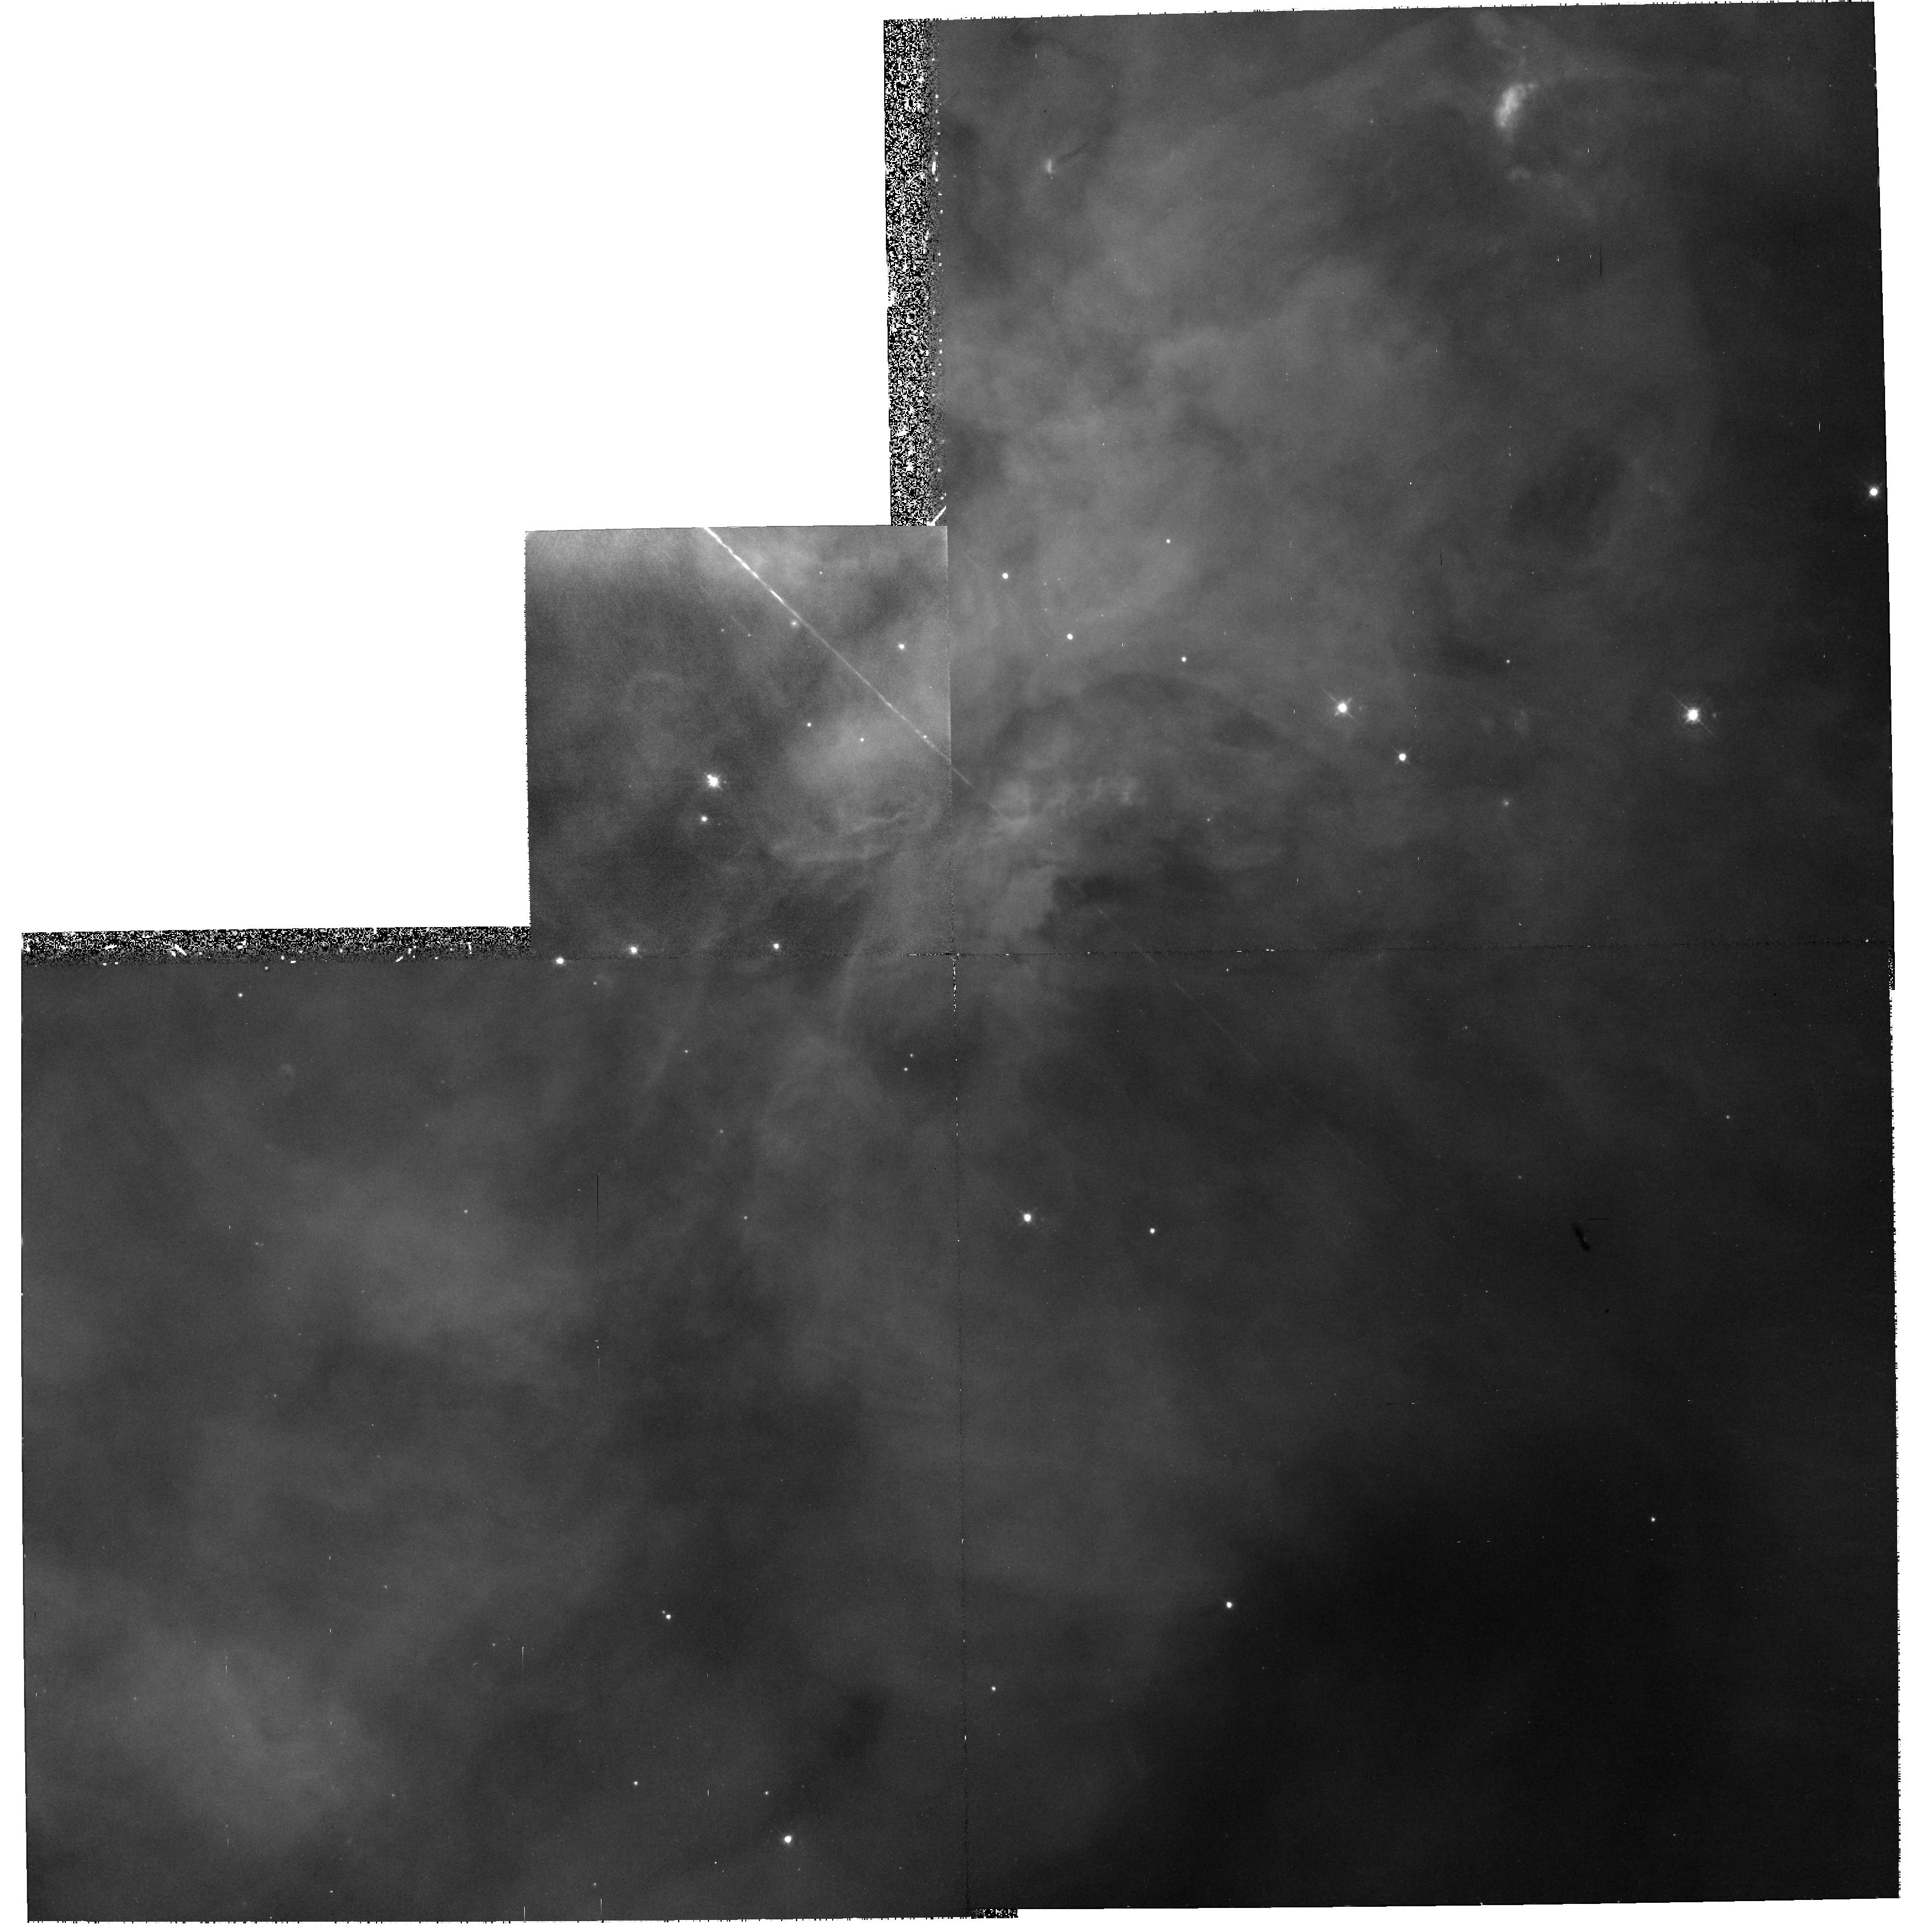
Target: NGC1976-S
Instrument: WFPC2/PC
Filter: F469N
Exposure: 1.2 h
Observation ID: hst_9141_03_wfpc2_pc_f469n_u6bs03

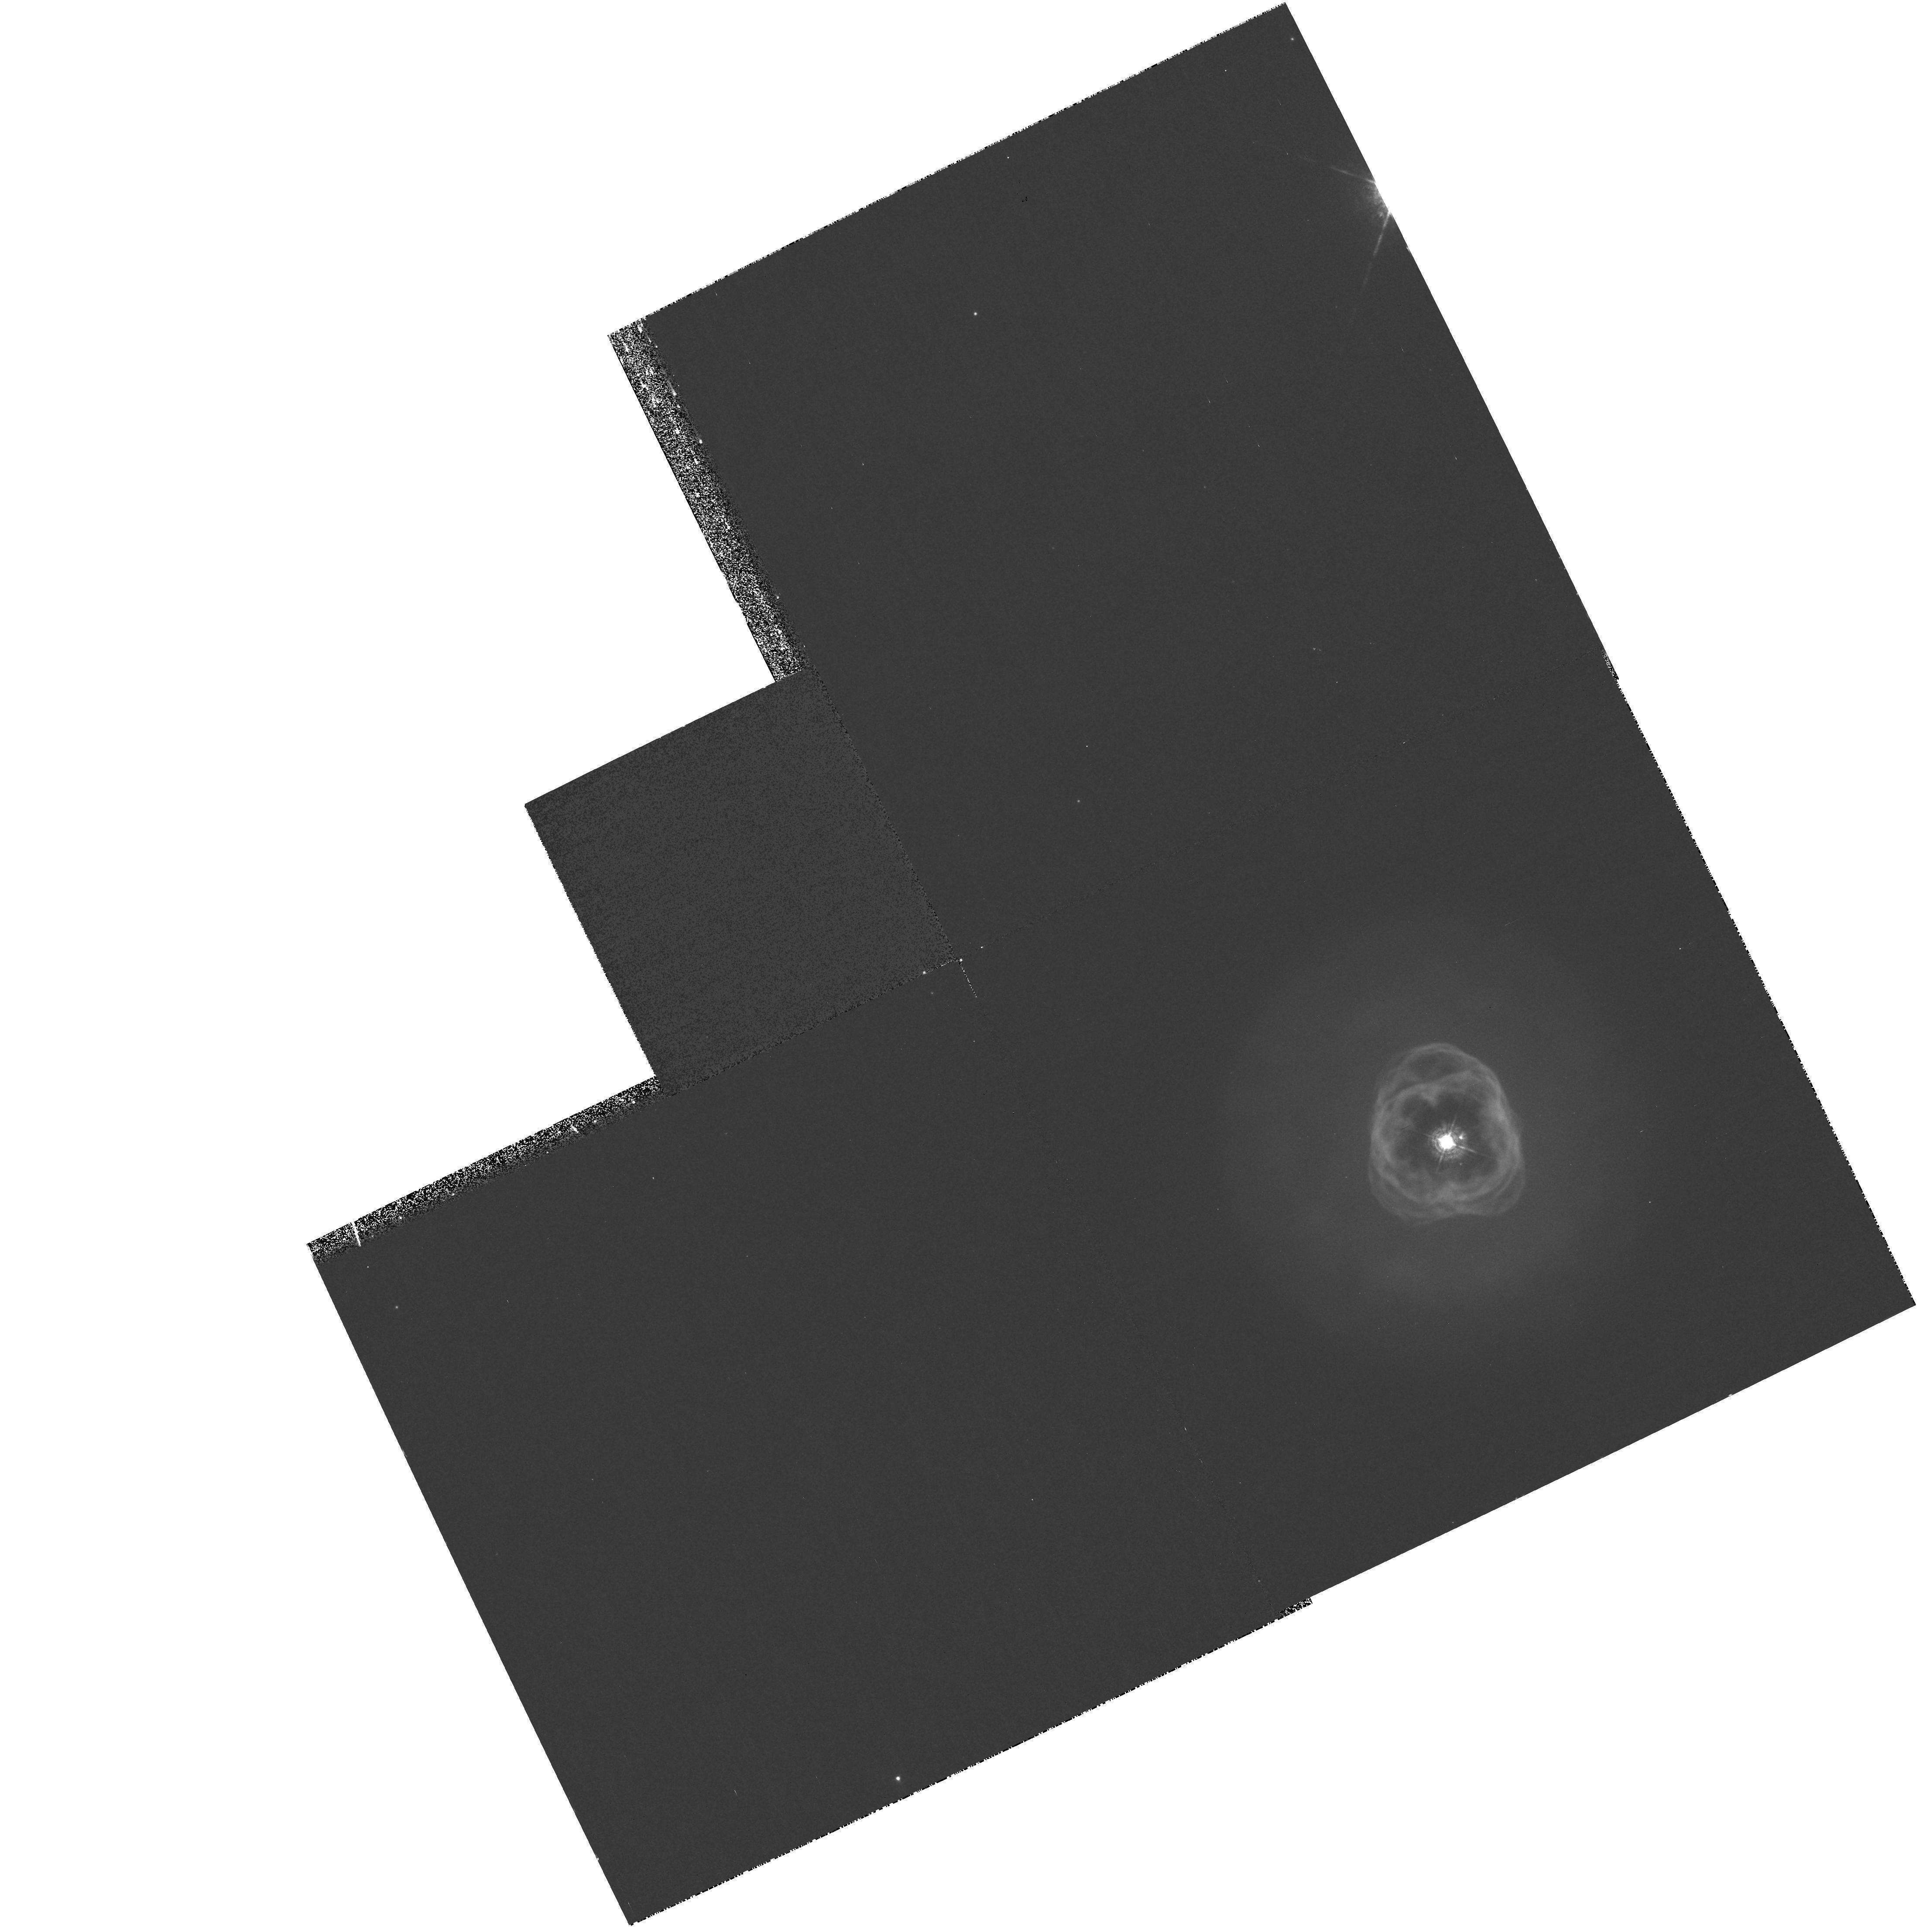
Target: NGC2392
Instrument: WFPC2/PC
Filter: F469N
Exposure: 33 min
Observation ID: hst_9141_04_wfpc2_pc_f469n_u6bs04

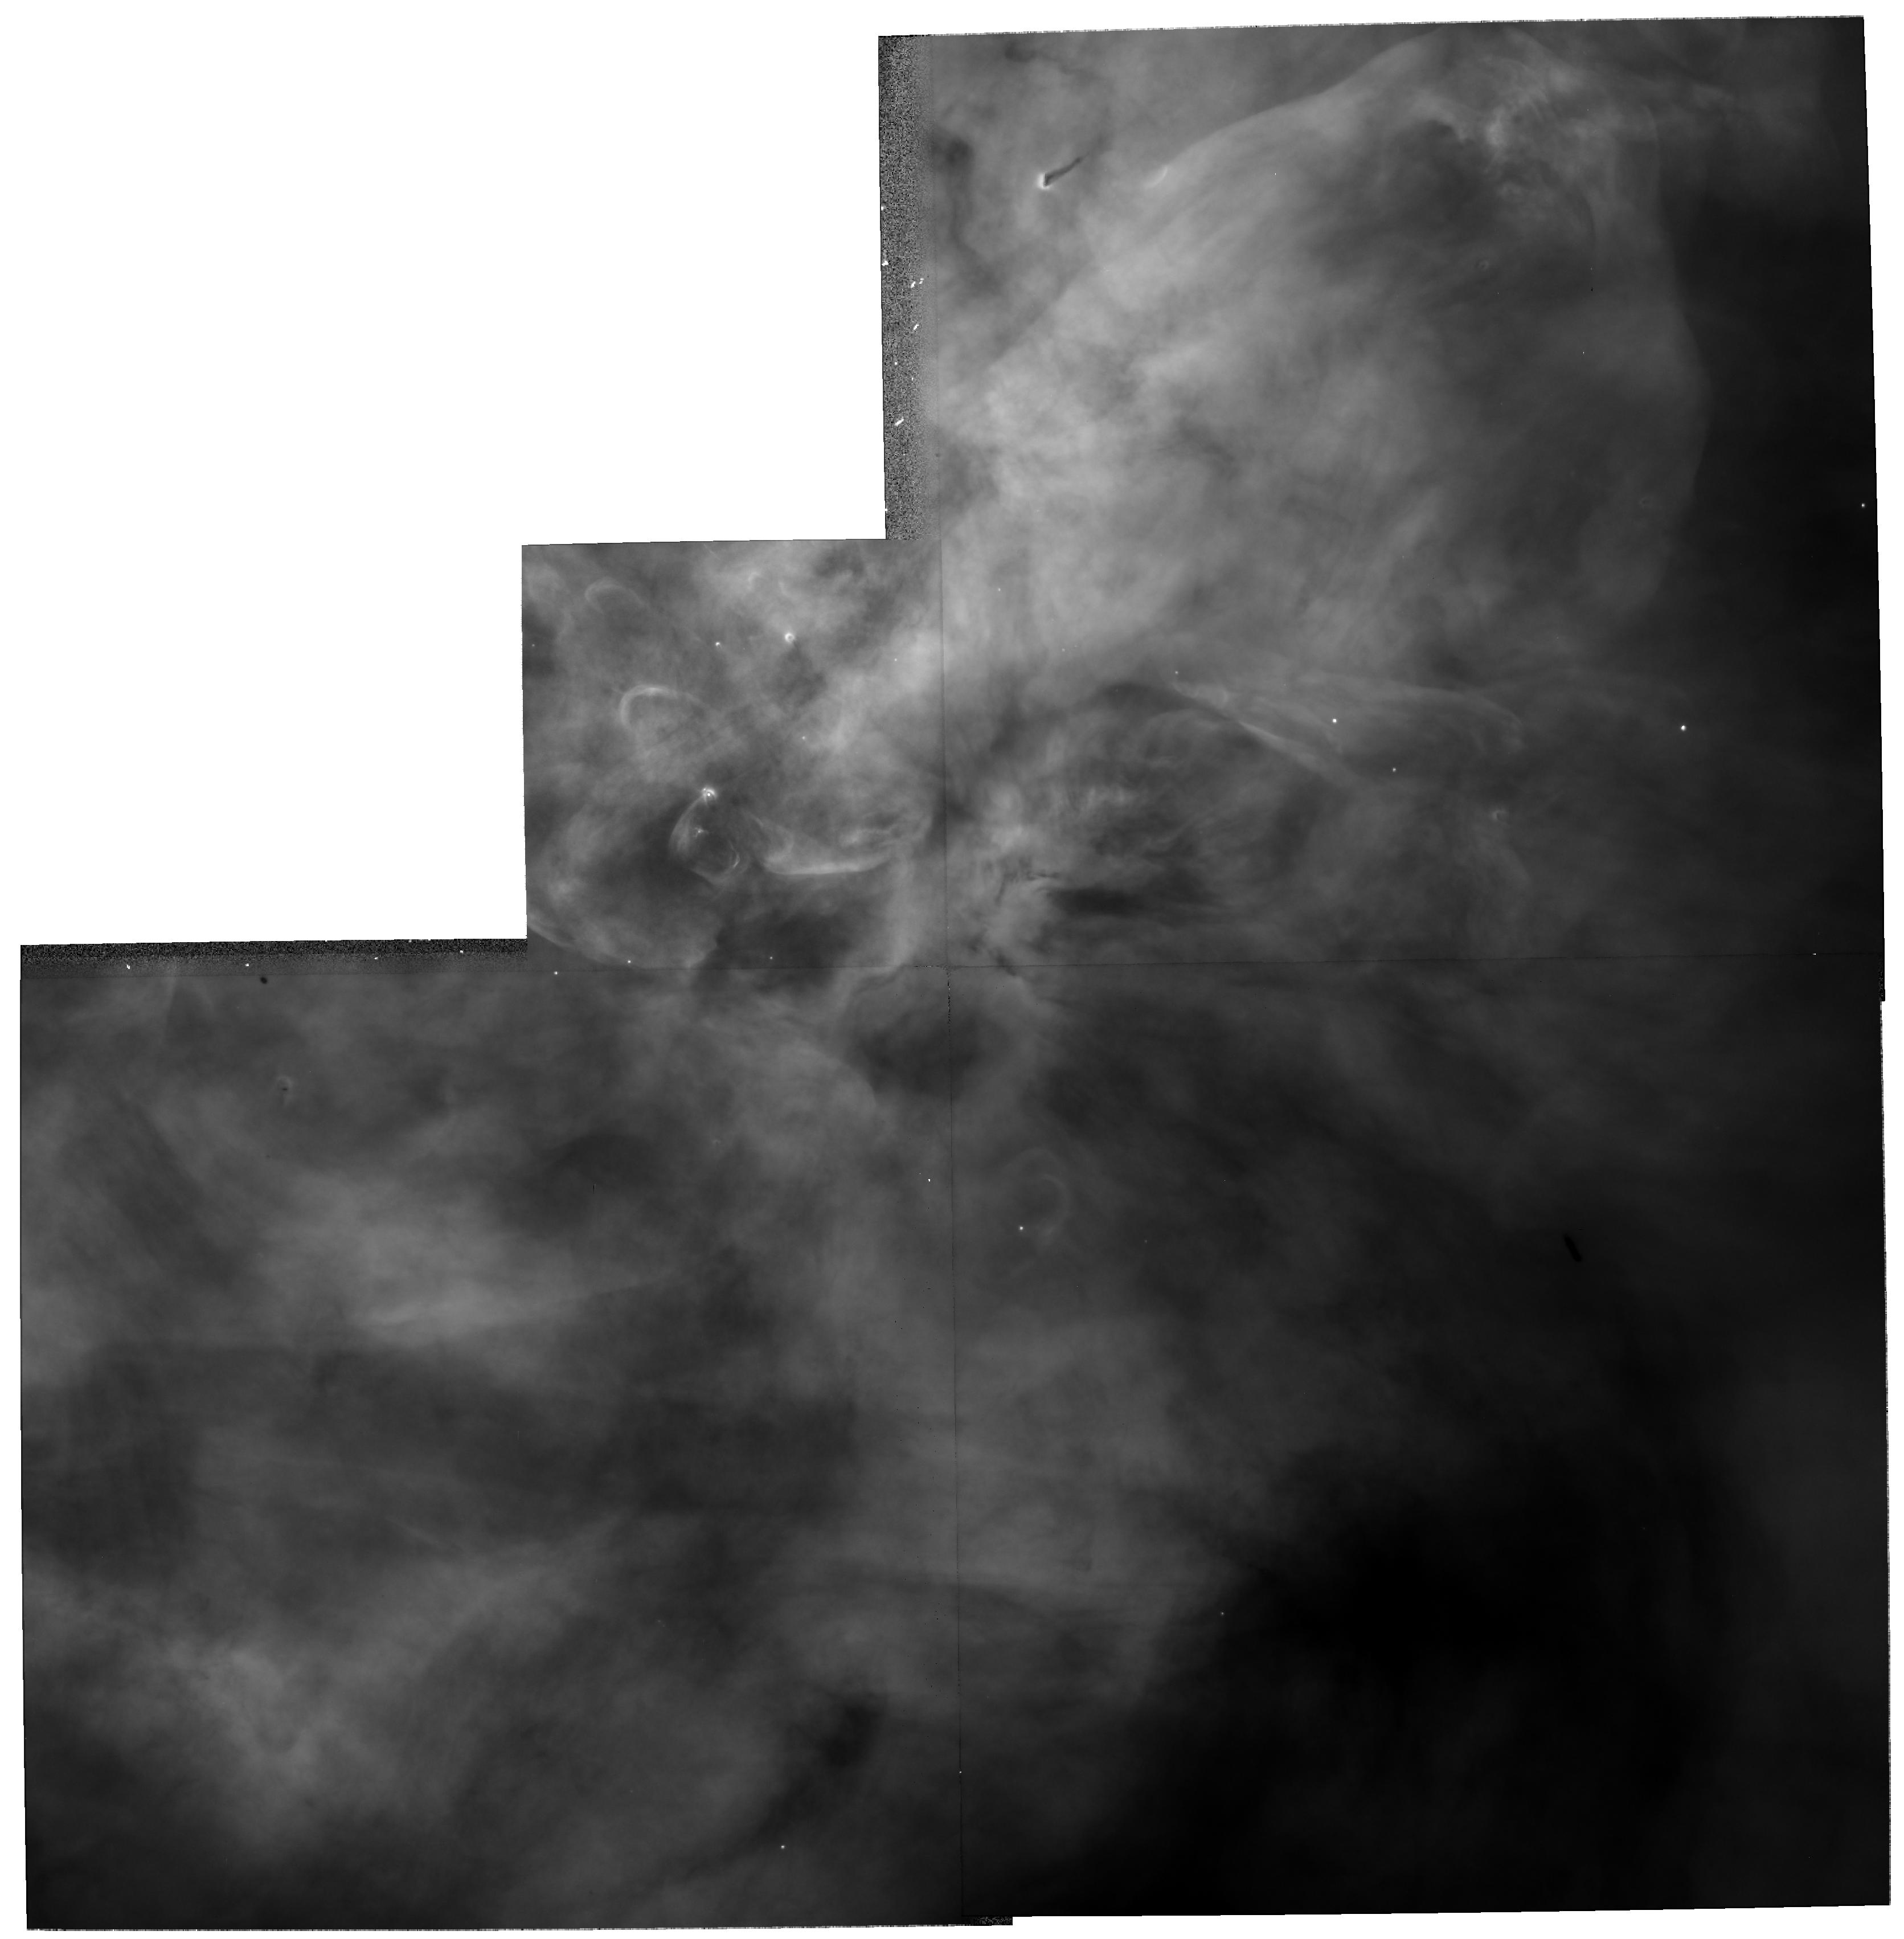
Target: NGC1976-S
Instrument: WFPC2/PC
Filter: F502N
Exposure: 8 min
Observation ID: hst_9141_01_wfpc2_pc_f502n_u6bs01

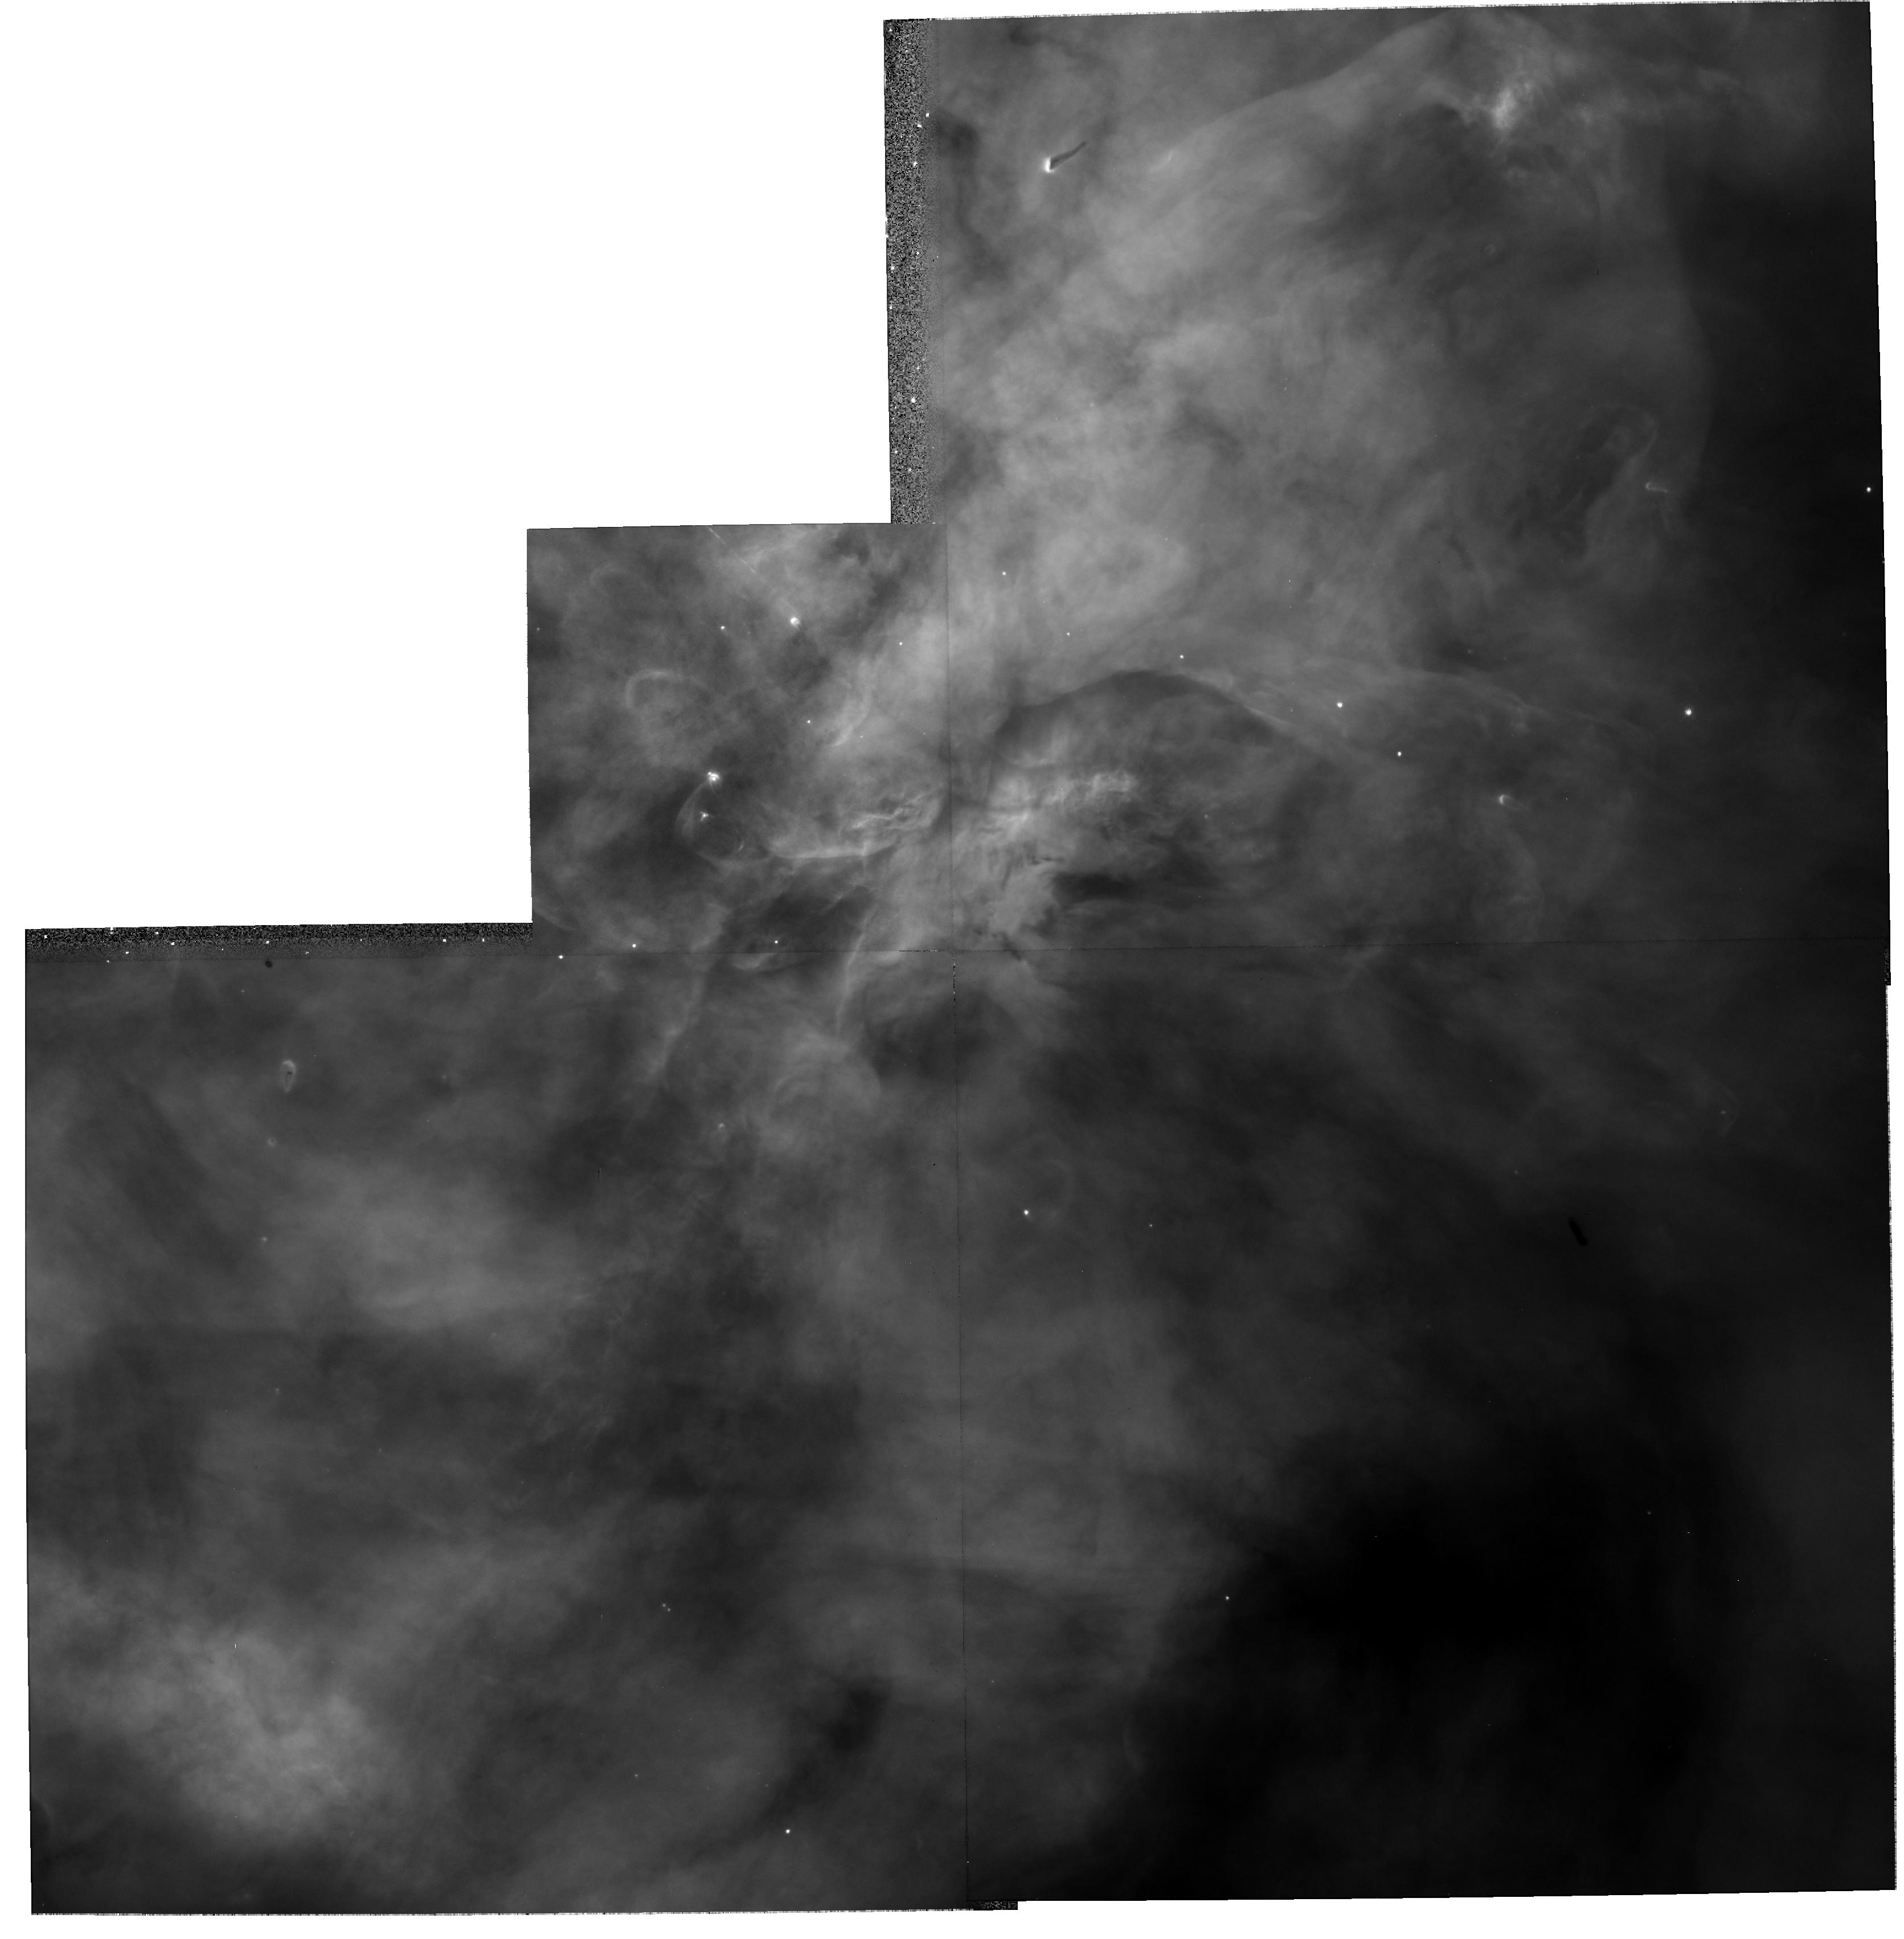
Target: NGC1976-S
Instrument: WFPC2/PC
Filter: F487N
Exposure: 18 min
Observation ID: hst_9141_01_wfpc2_pc_f487n_u6bs01

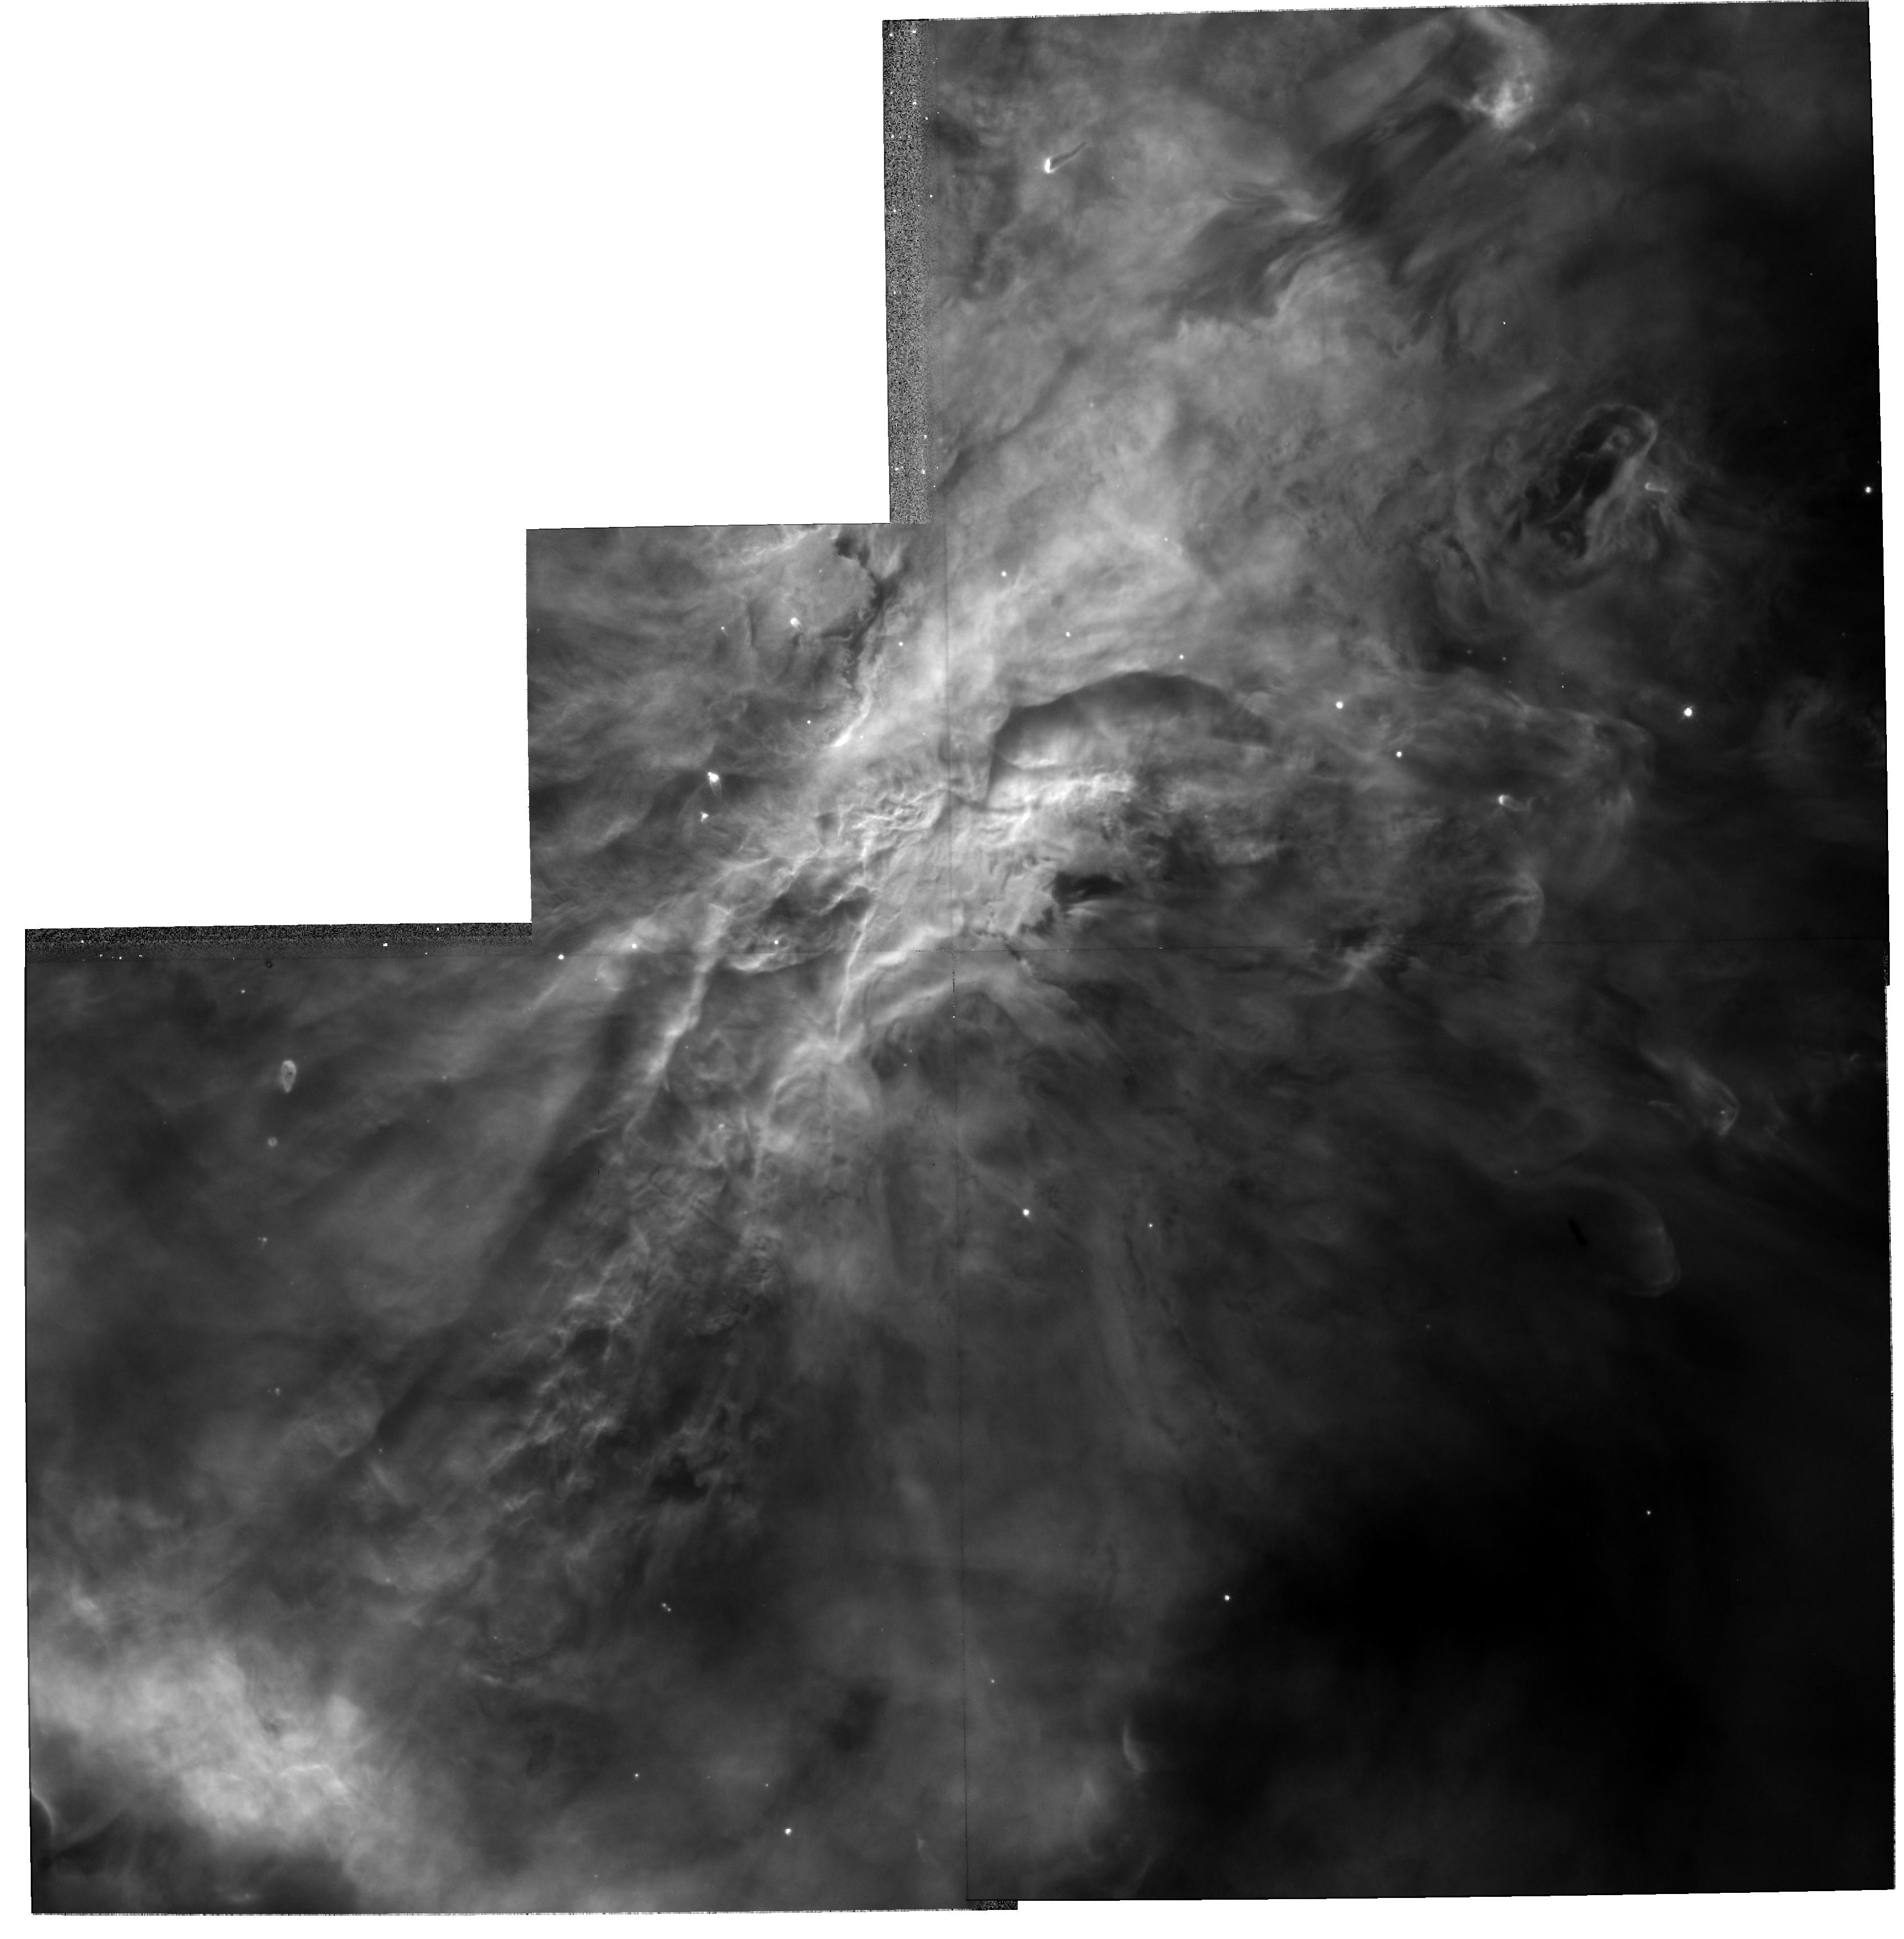
Target: NGC1976-S
Instrument: WFPC2/PC
Filter: F658N
Exposure: 7 min
Observation ID: hst_9141_01_wfpc2_pc_f658n_u6bs01

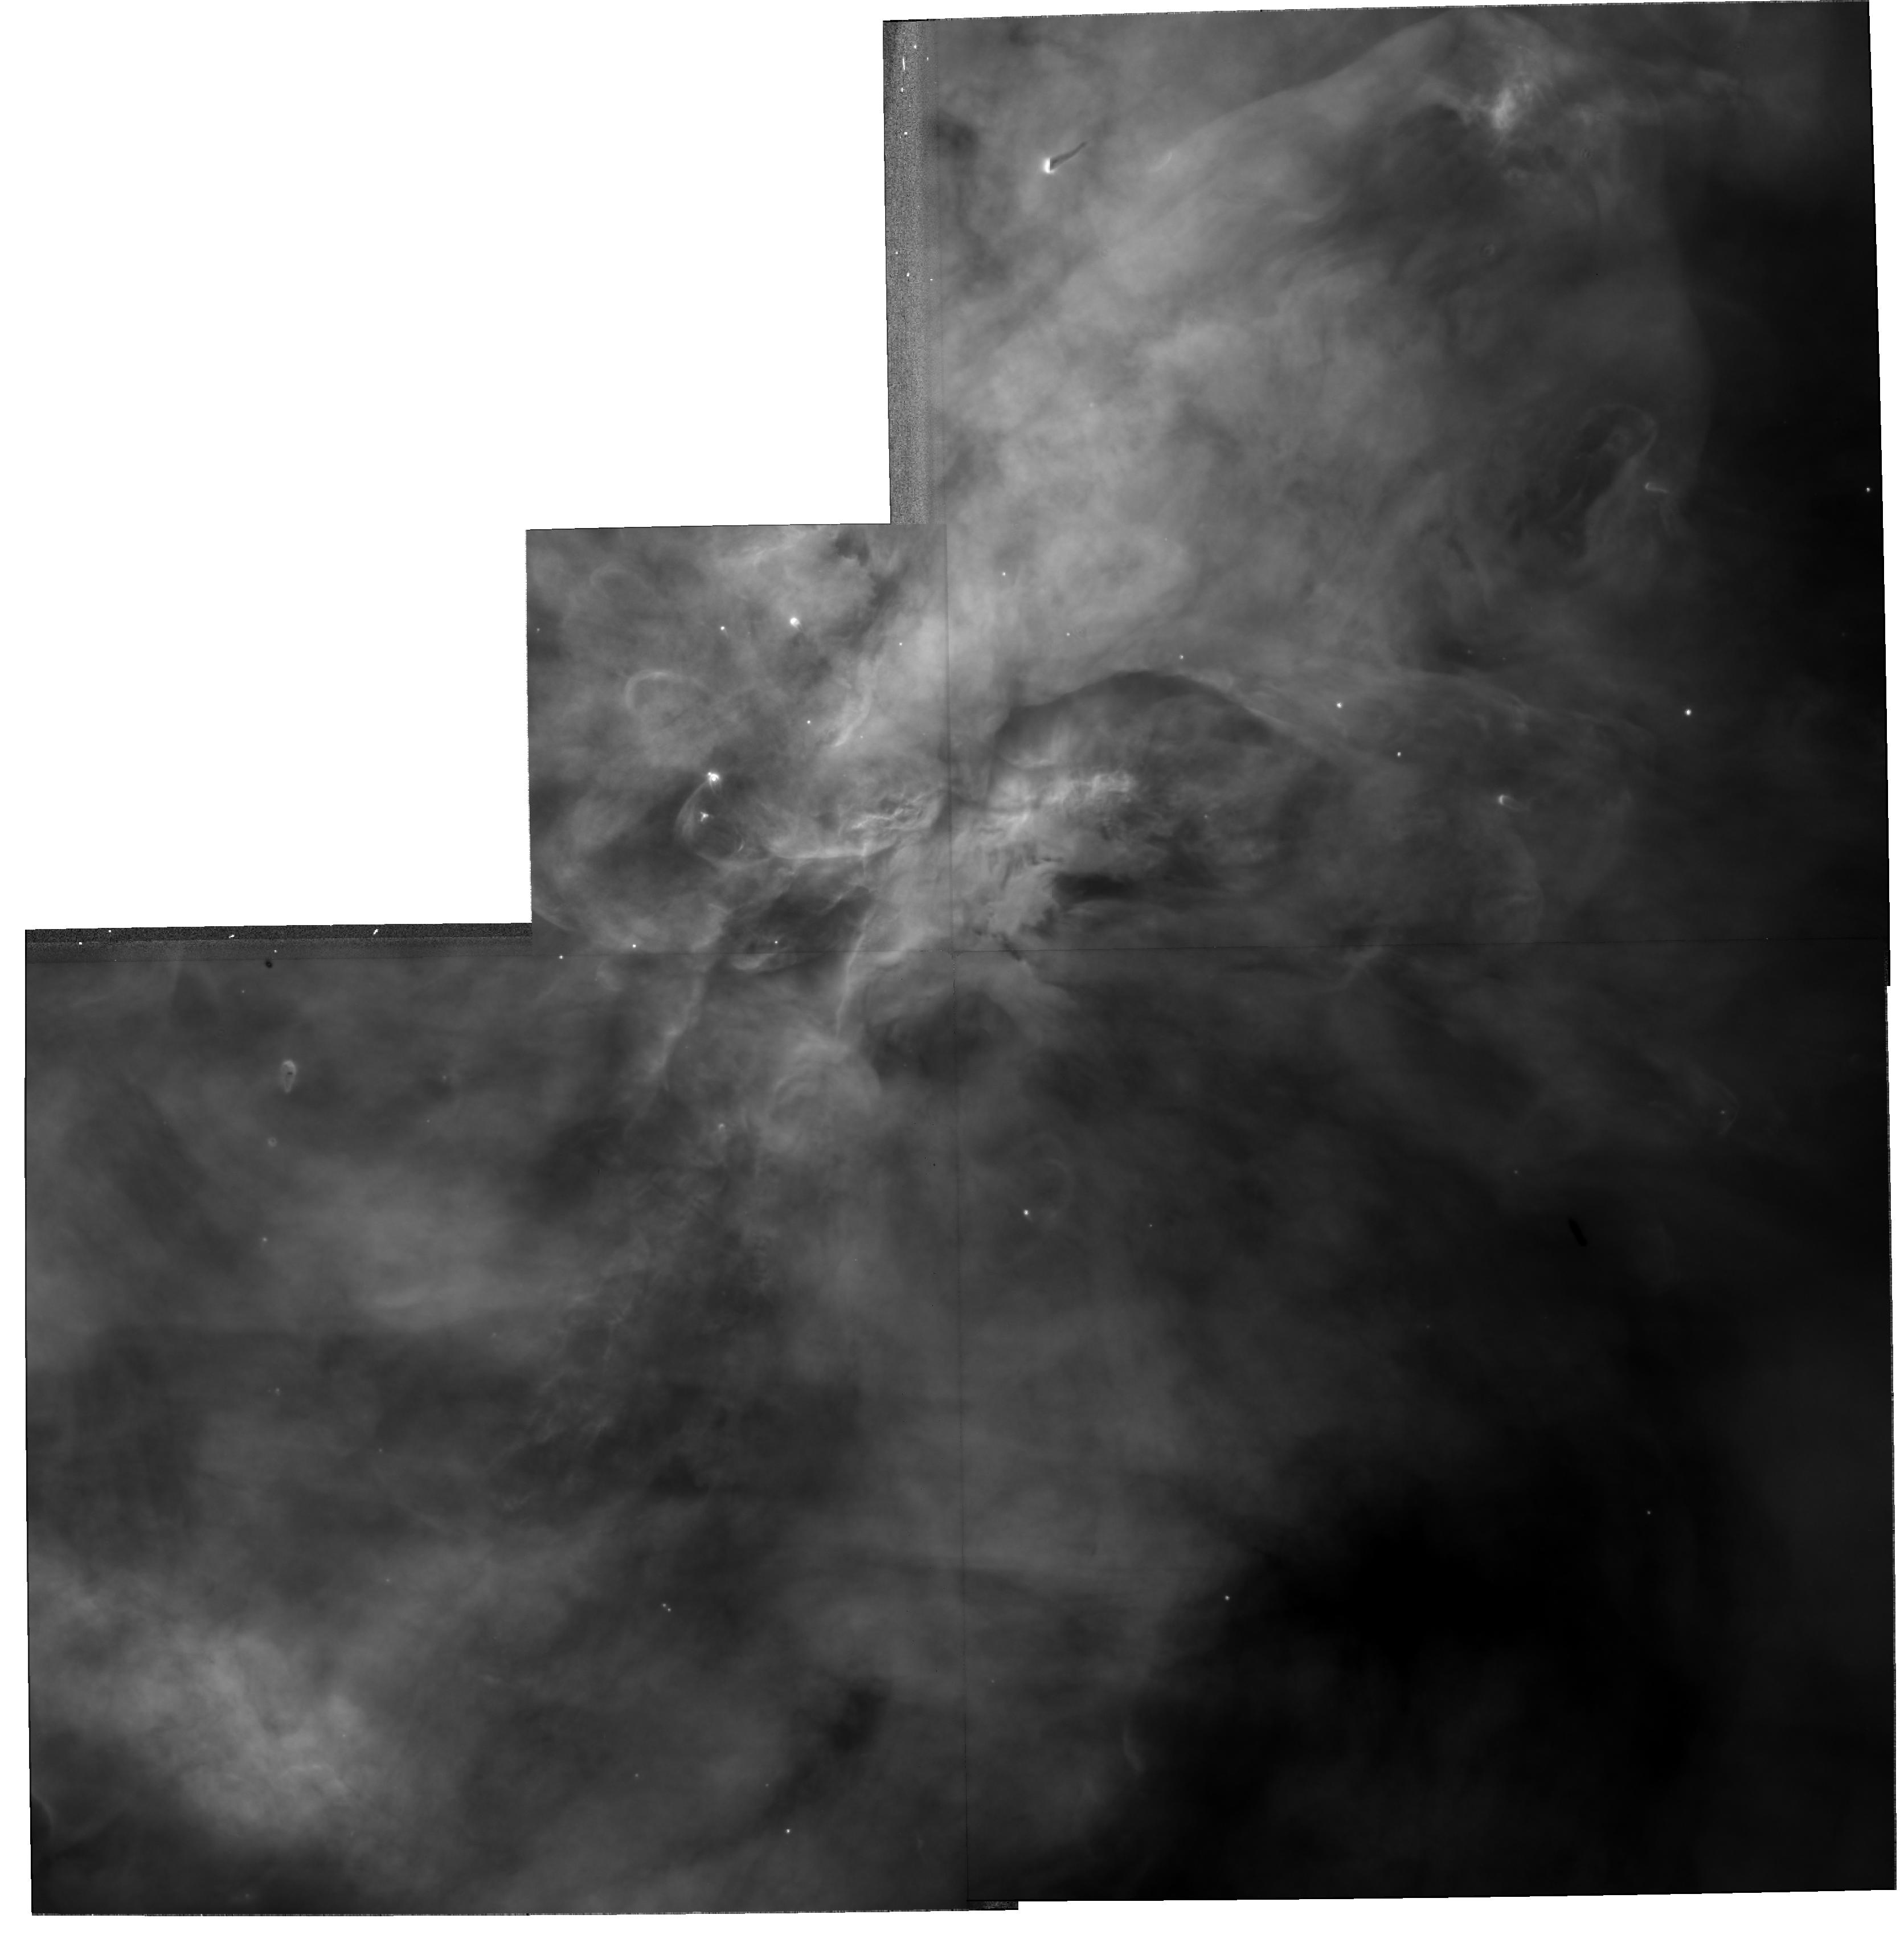
Target: NGC1976-S
Instrument: WFPC2/PC
Filter: F656N
Exposure: 5 min
Observation ID: hst_9141_01_wfpc2_pc_f656n_u6bs01

Fine Scale Temperature Fluctuations in Gaseous Nebulae (PI: ODell, Charles Robert)

In spite of superb theoretical models for photoionized Galactic and Planetary Nebulae there is a basic problem, known as the t^2 problem, which prevents the accurate determination of relative abundances of the elements. Nebulae are in practice more inhomogeneous in electron temperature than theoretically expected. The purpose of this proposal is to determine just how inhomogeneous the two closest bright exemplars of their class are and what is the source of those inhomogeneities. This will be done by imaging the Orion and Eskimo nebulae in filter sets that will allow determination of O III 5007 and 4363 Angstrom\ flux ratios, which is a well calibrated electron temperature determinant. We'll use the detailed method of WFPC2 filter calibration developed by the PI, which is necessary since most of the emission line filters do not adequately isolate the emission lines. We'll then compare the zones of high and low electron temperature with the known features in the nebulae, in order to determine if they arise from the best candidates (shock heating and/or shadow cooling), or an unanticipated process. From these results we expect to be able to estimate the uncertainties in the abundances derived for more distant objects and to suggest corrections for reducing those uncertanties.